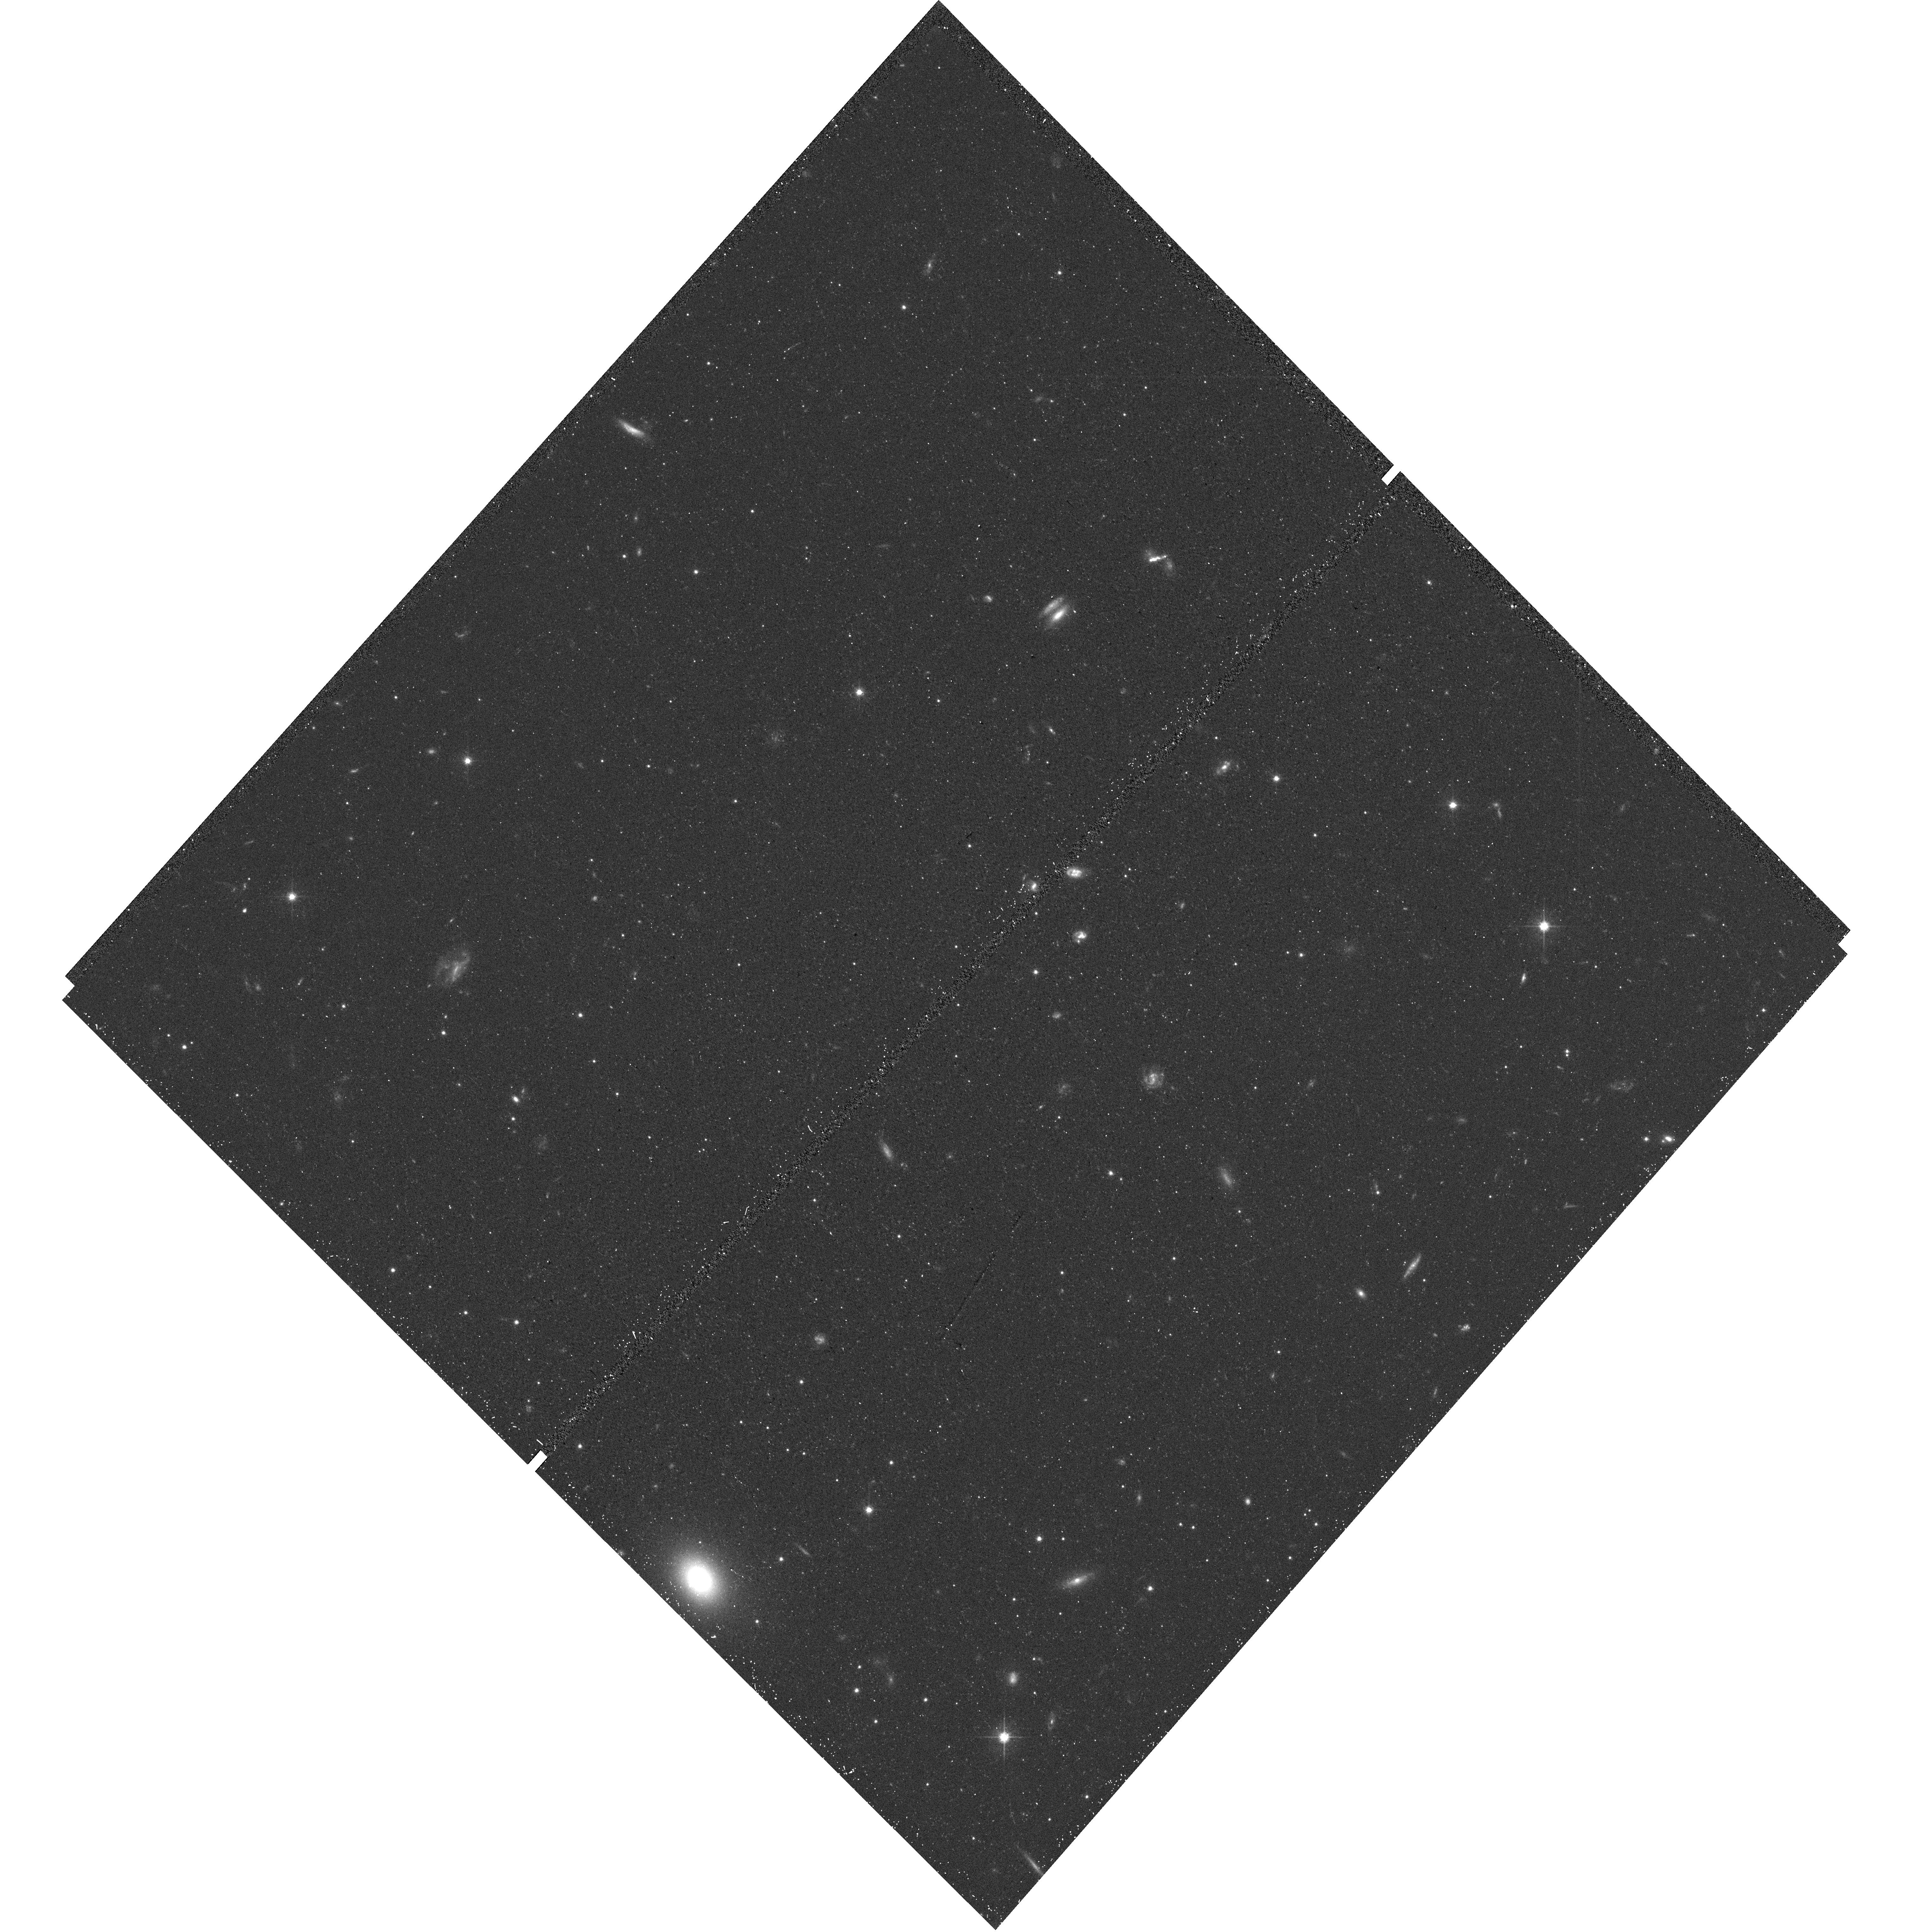
Target: field at RA 53.949°, Dec -54.039°. Instrument: WFC3/UVIS. Filter: F606W. Exposure: 16 min. Observation ID: hst_14766_17_wfc3_uvis_f606w_id9w17

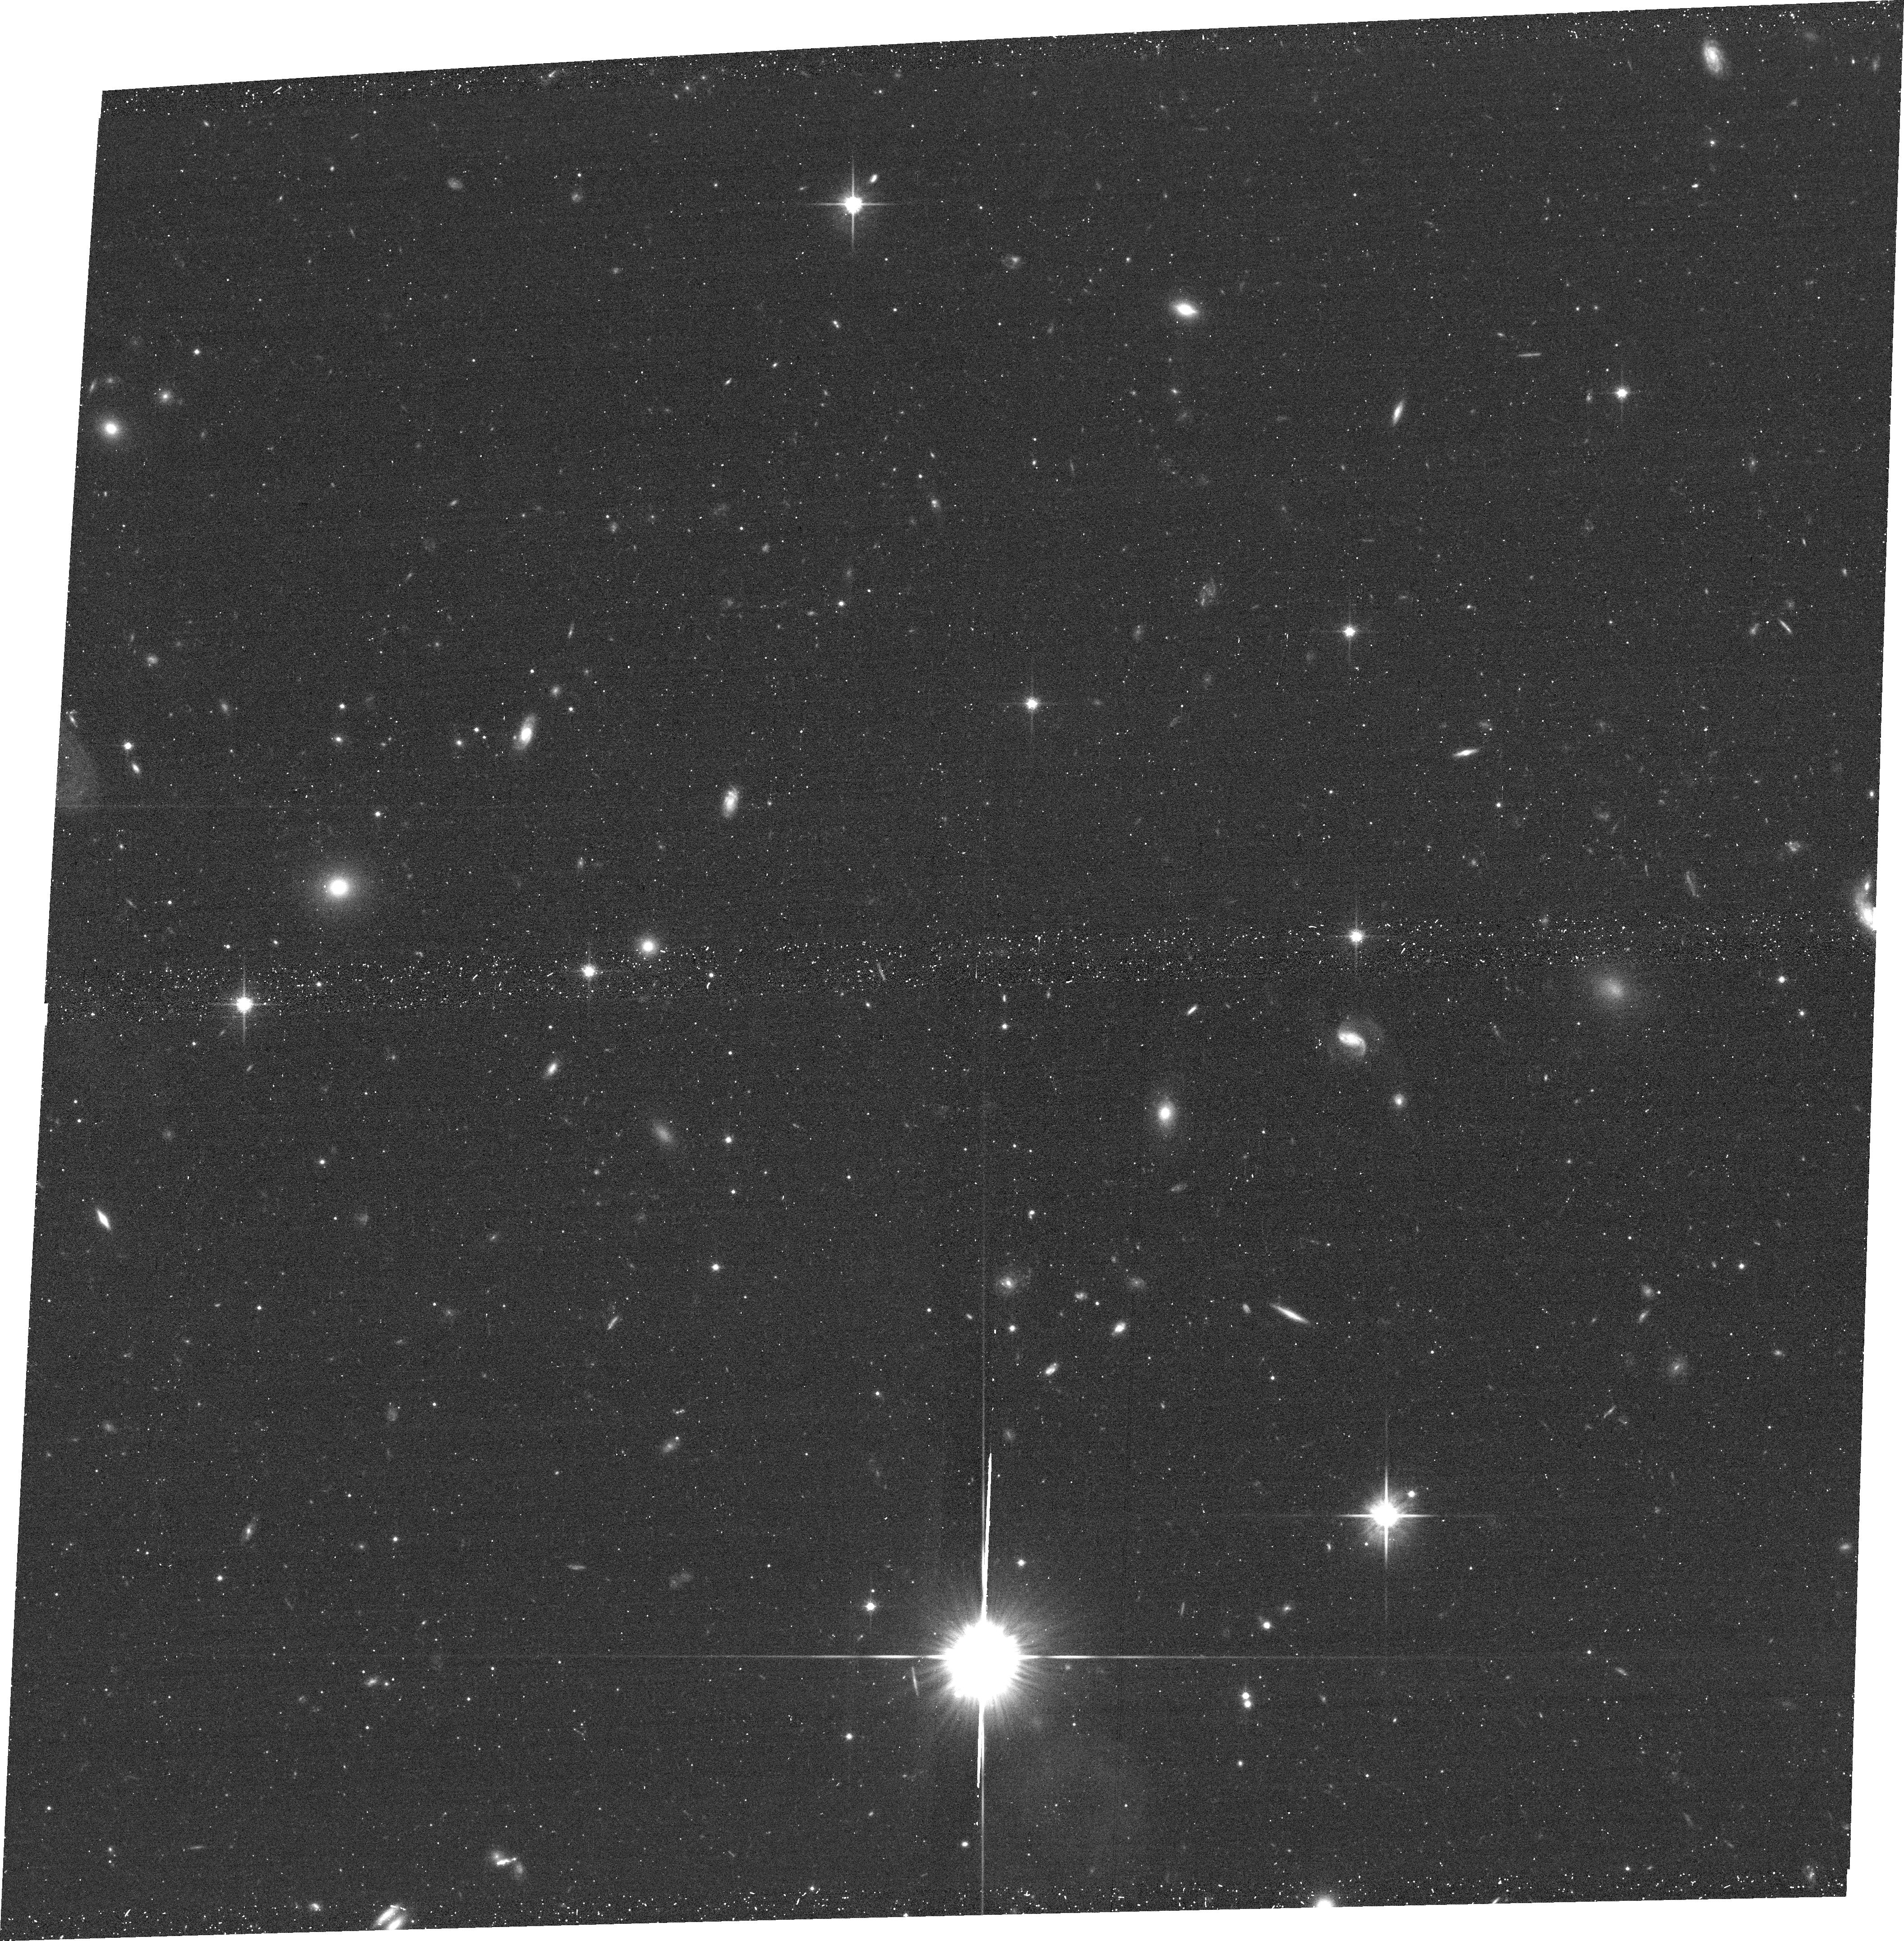
Target: RETICULUM-II. Instrument: ACS/WFC. Filter: F814W. Exposure: 19 min. Observation ID: hst_14766_08_acs_wfc_f814w_jd9w08

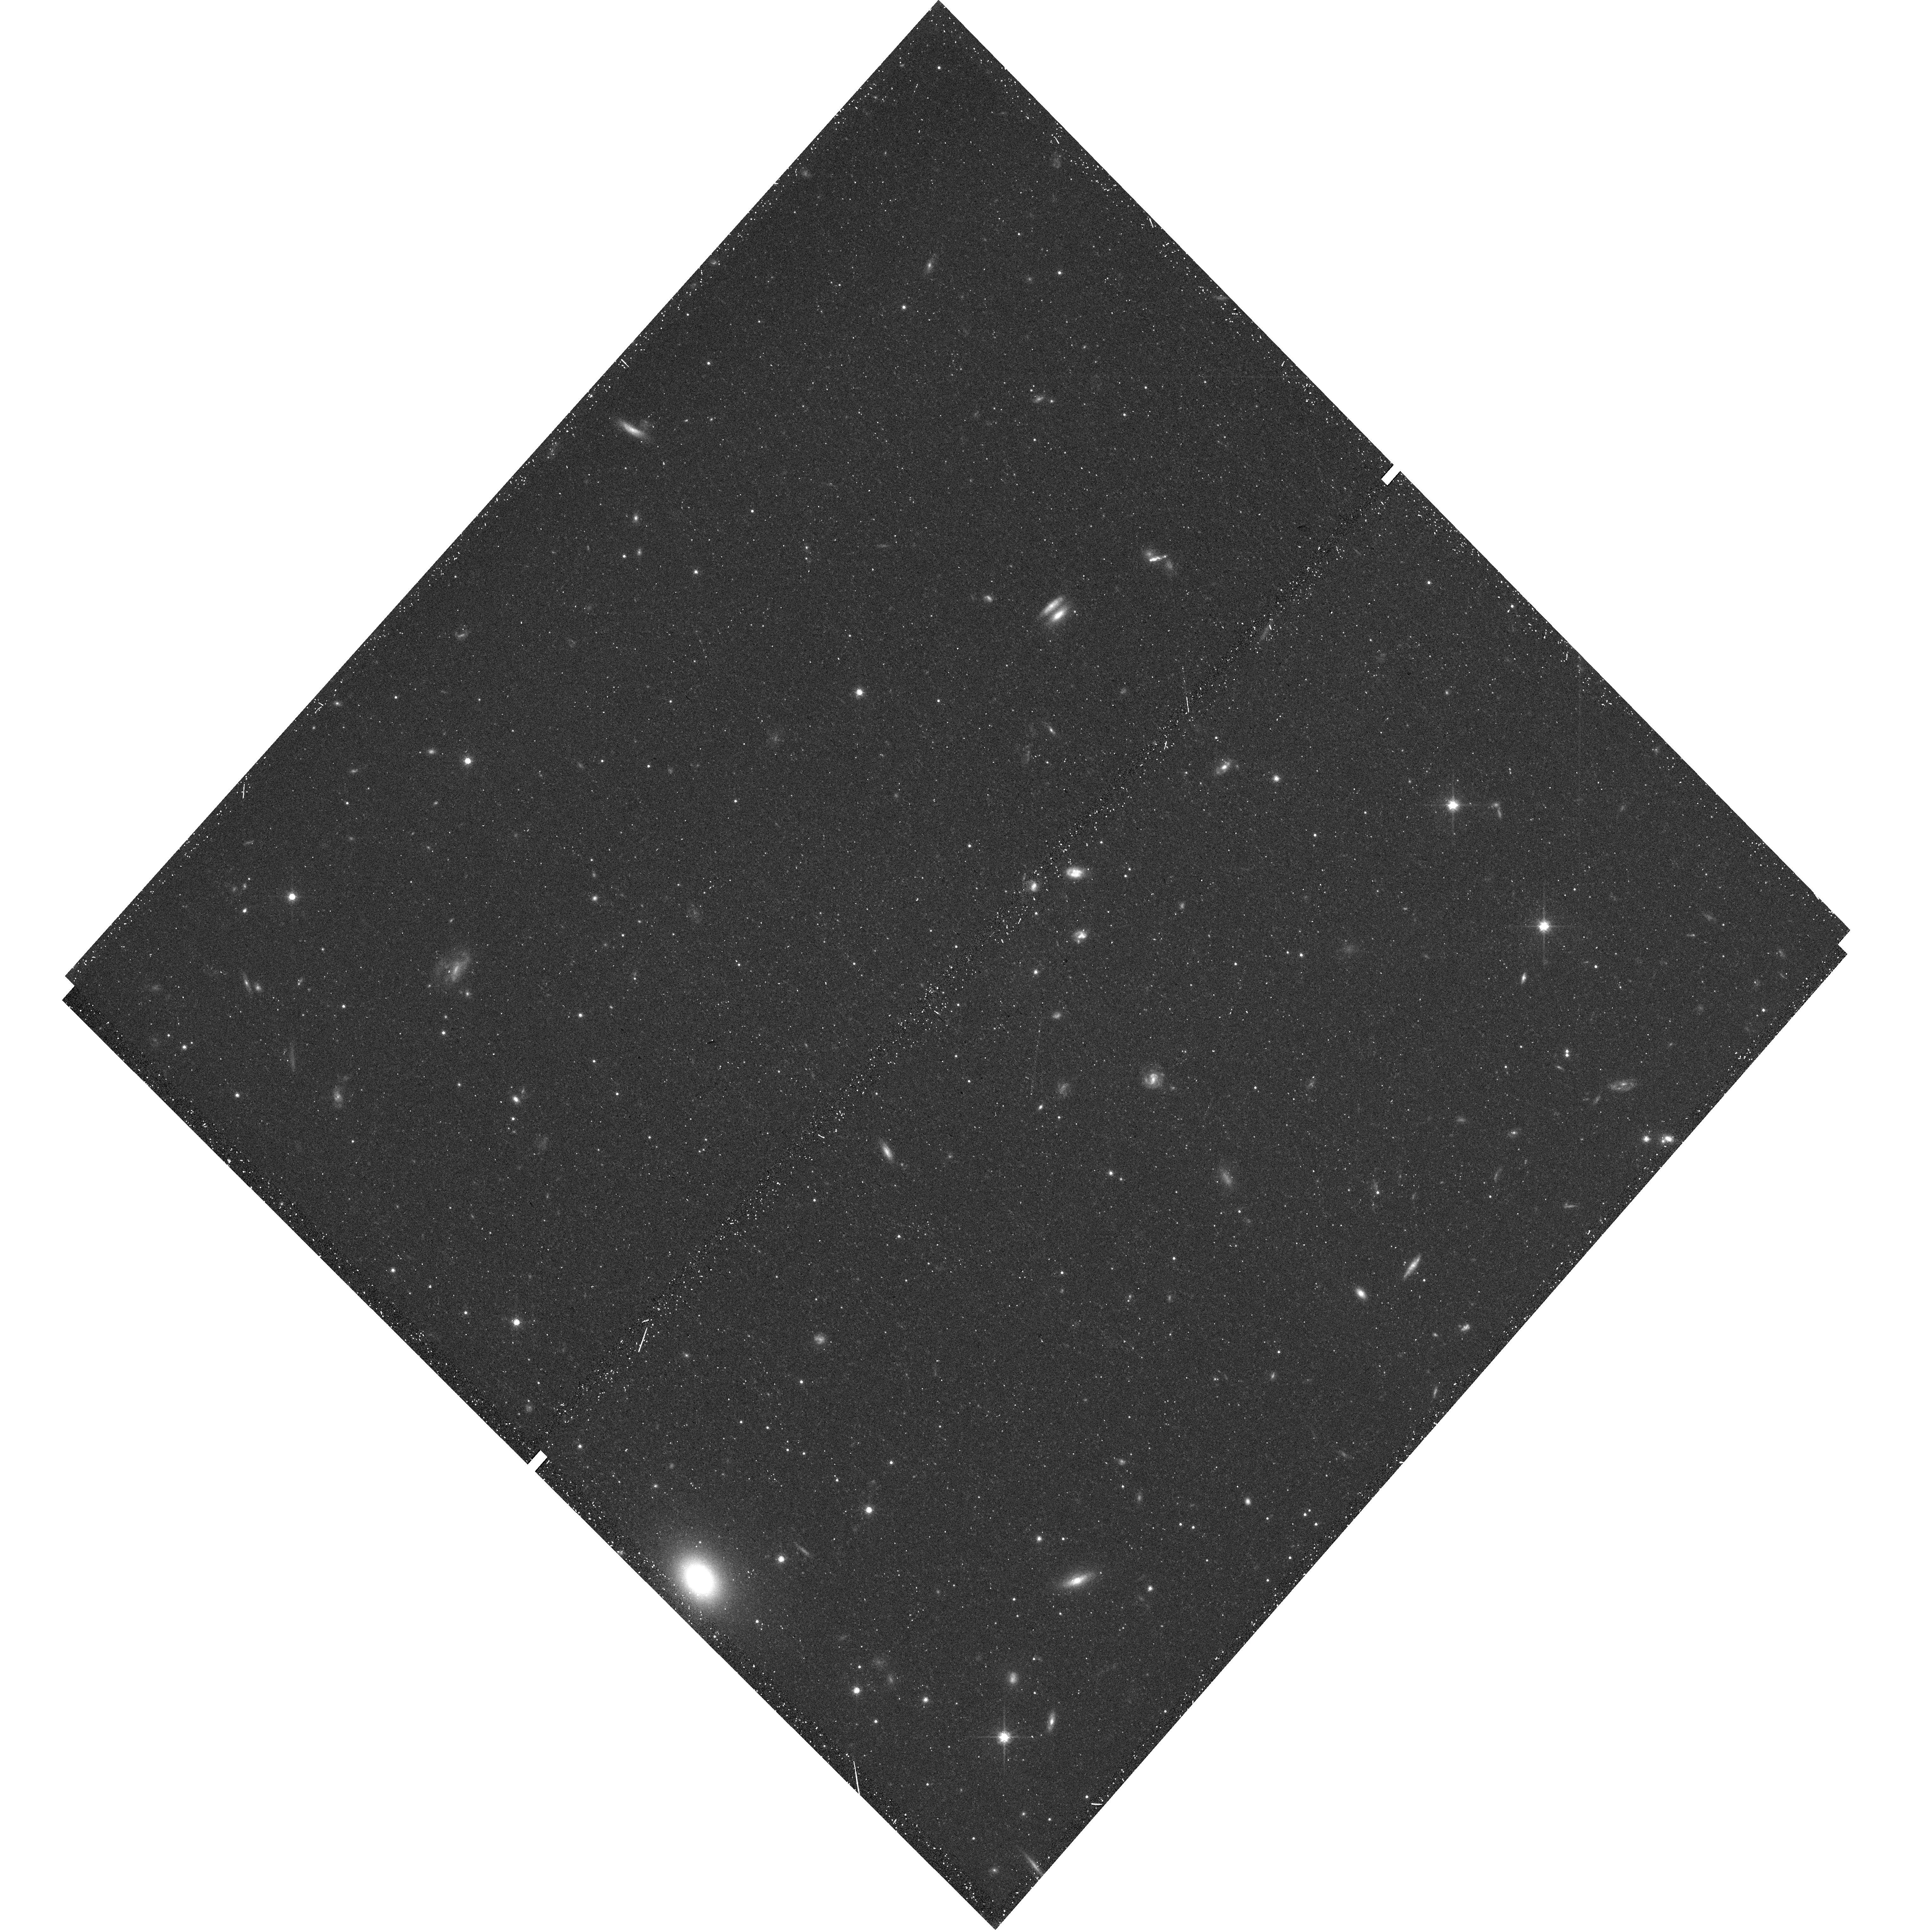
Target: field at RA 53.949°, Dec -54.039°. Instrument: WFC3/UVIS. Filter: F814W. Exposure: 25 min. Observation ID: hst_14766_17_wfc3_uvis_f814w_id9w17

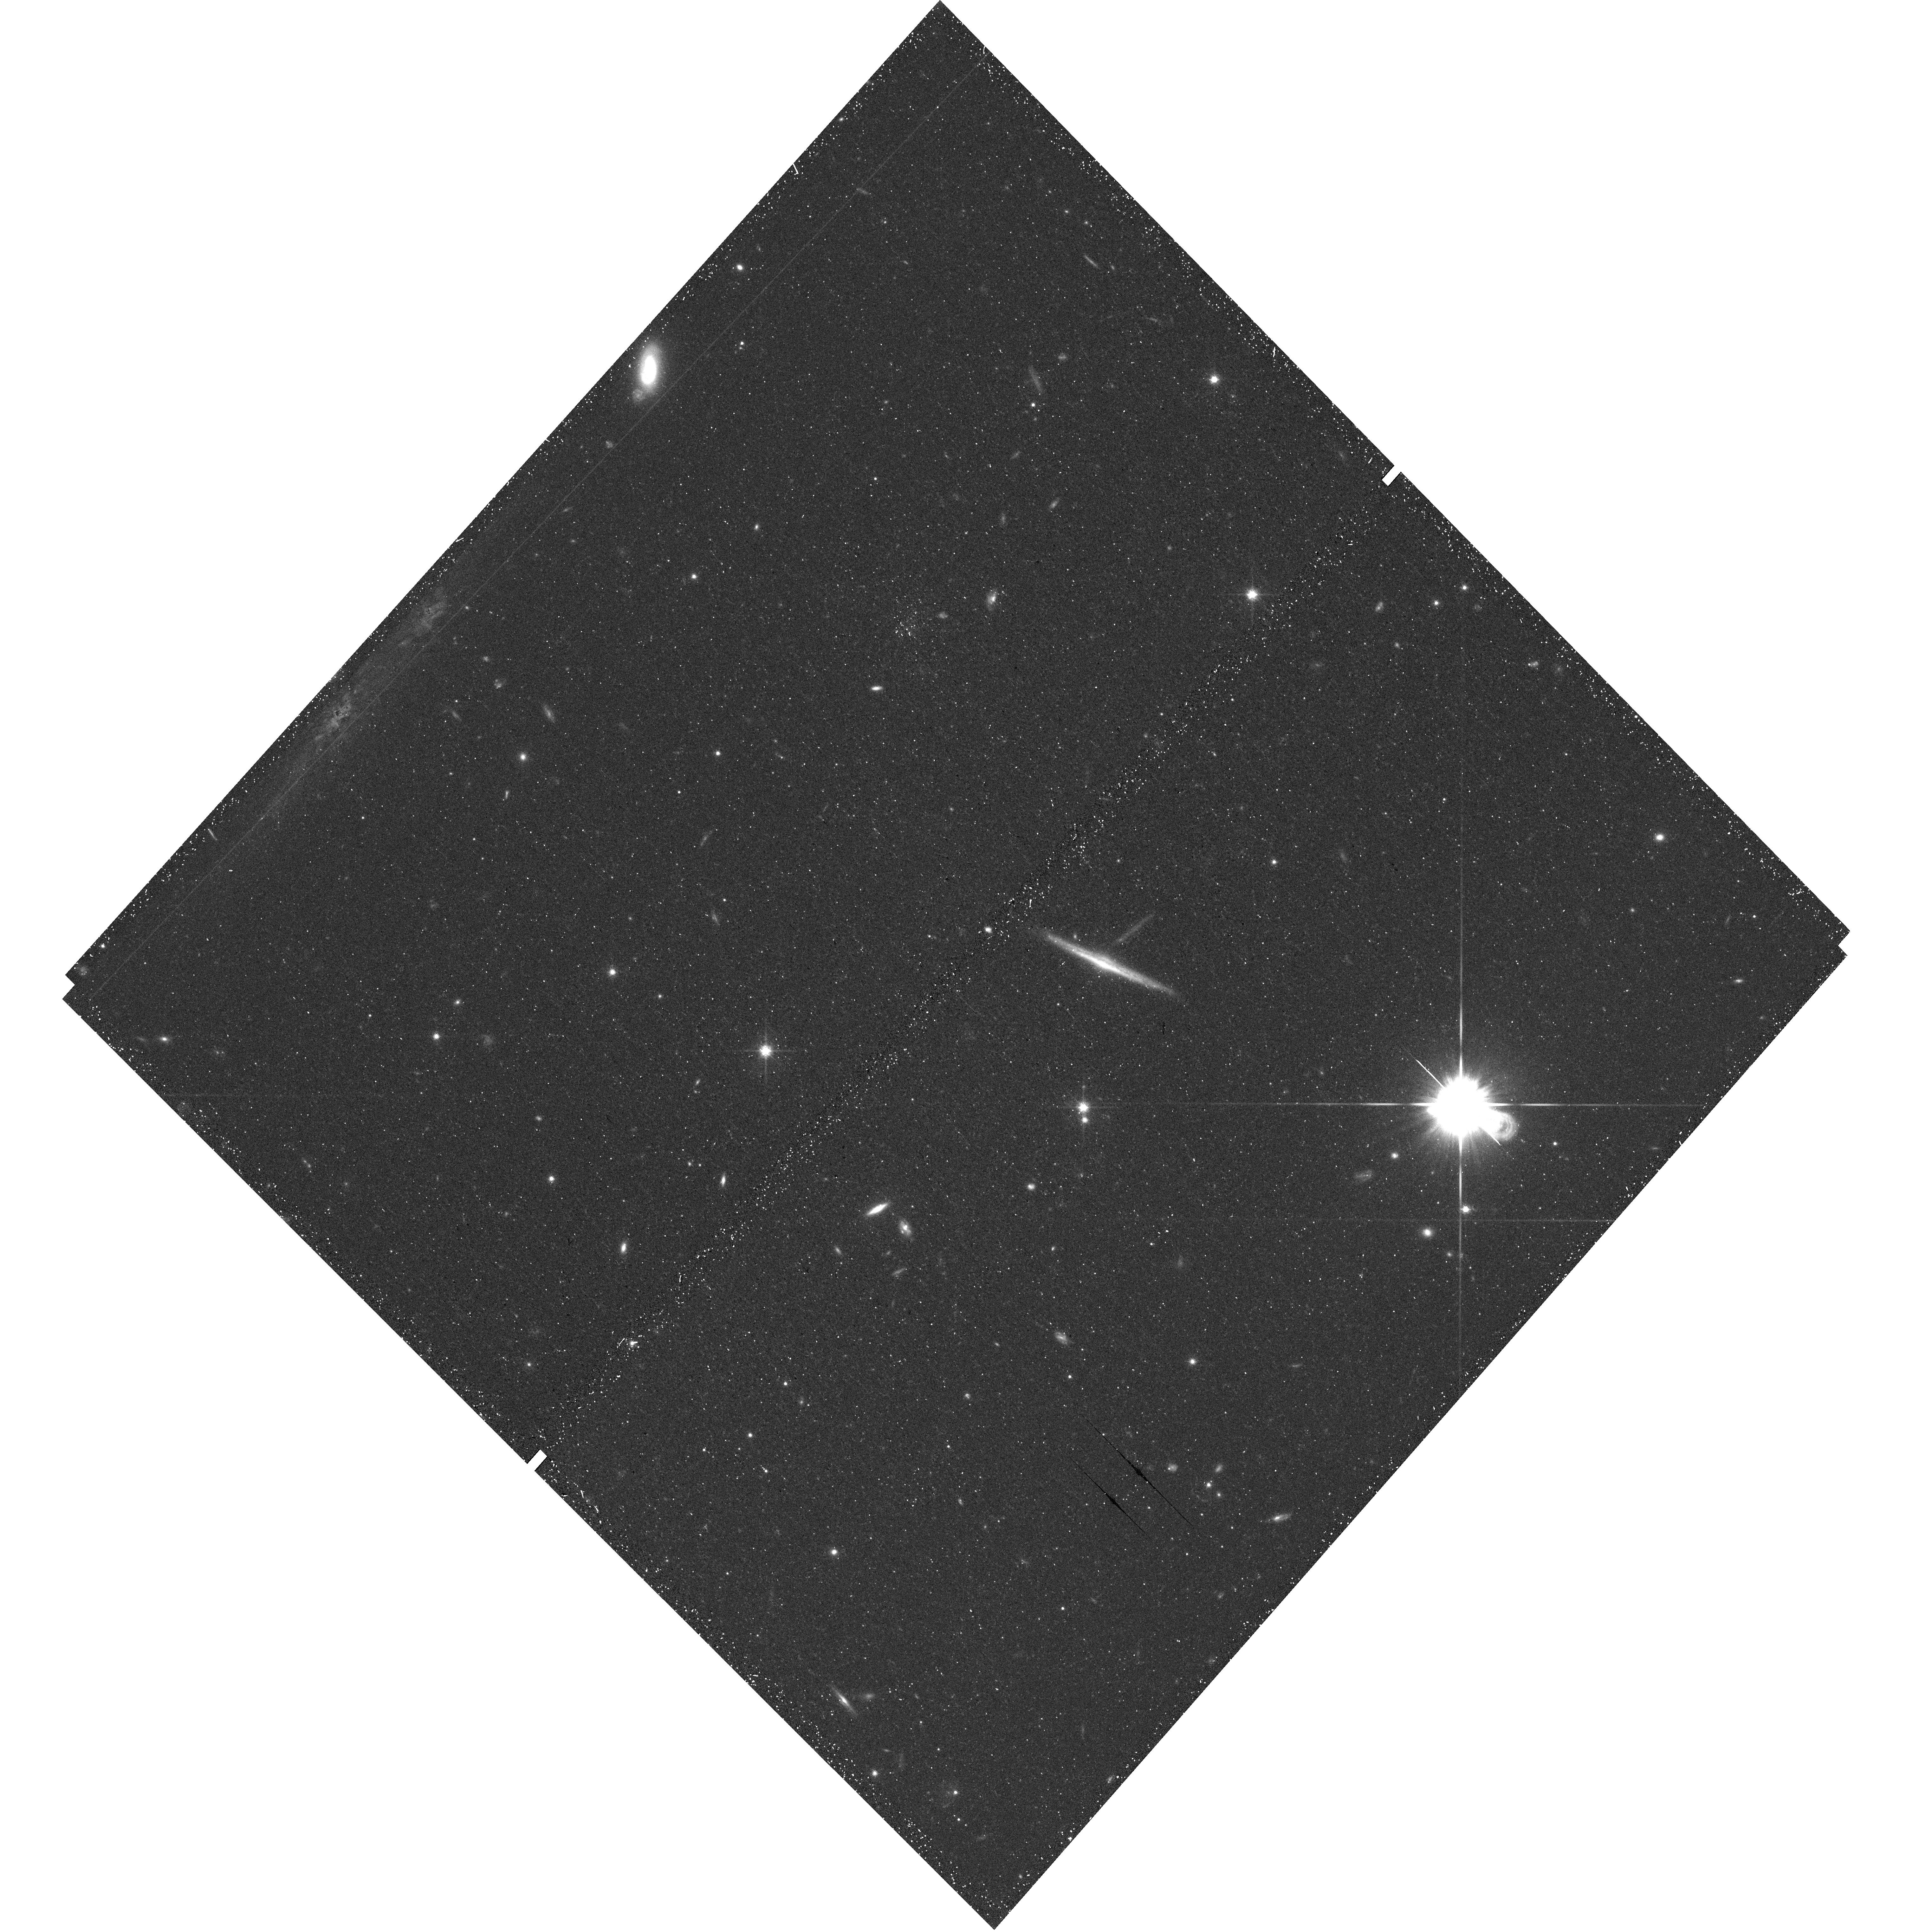
Target: field at RA 54.040°, Dec -53.984°. Instrument: WFC3/UVIS. Filter: F814W. Exposure: 25 min. Observation ID: hst_14766_13_wfc3_uvis_f814w_id9w13

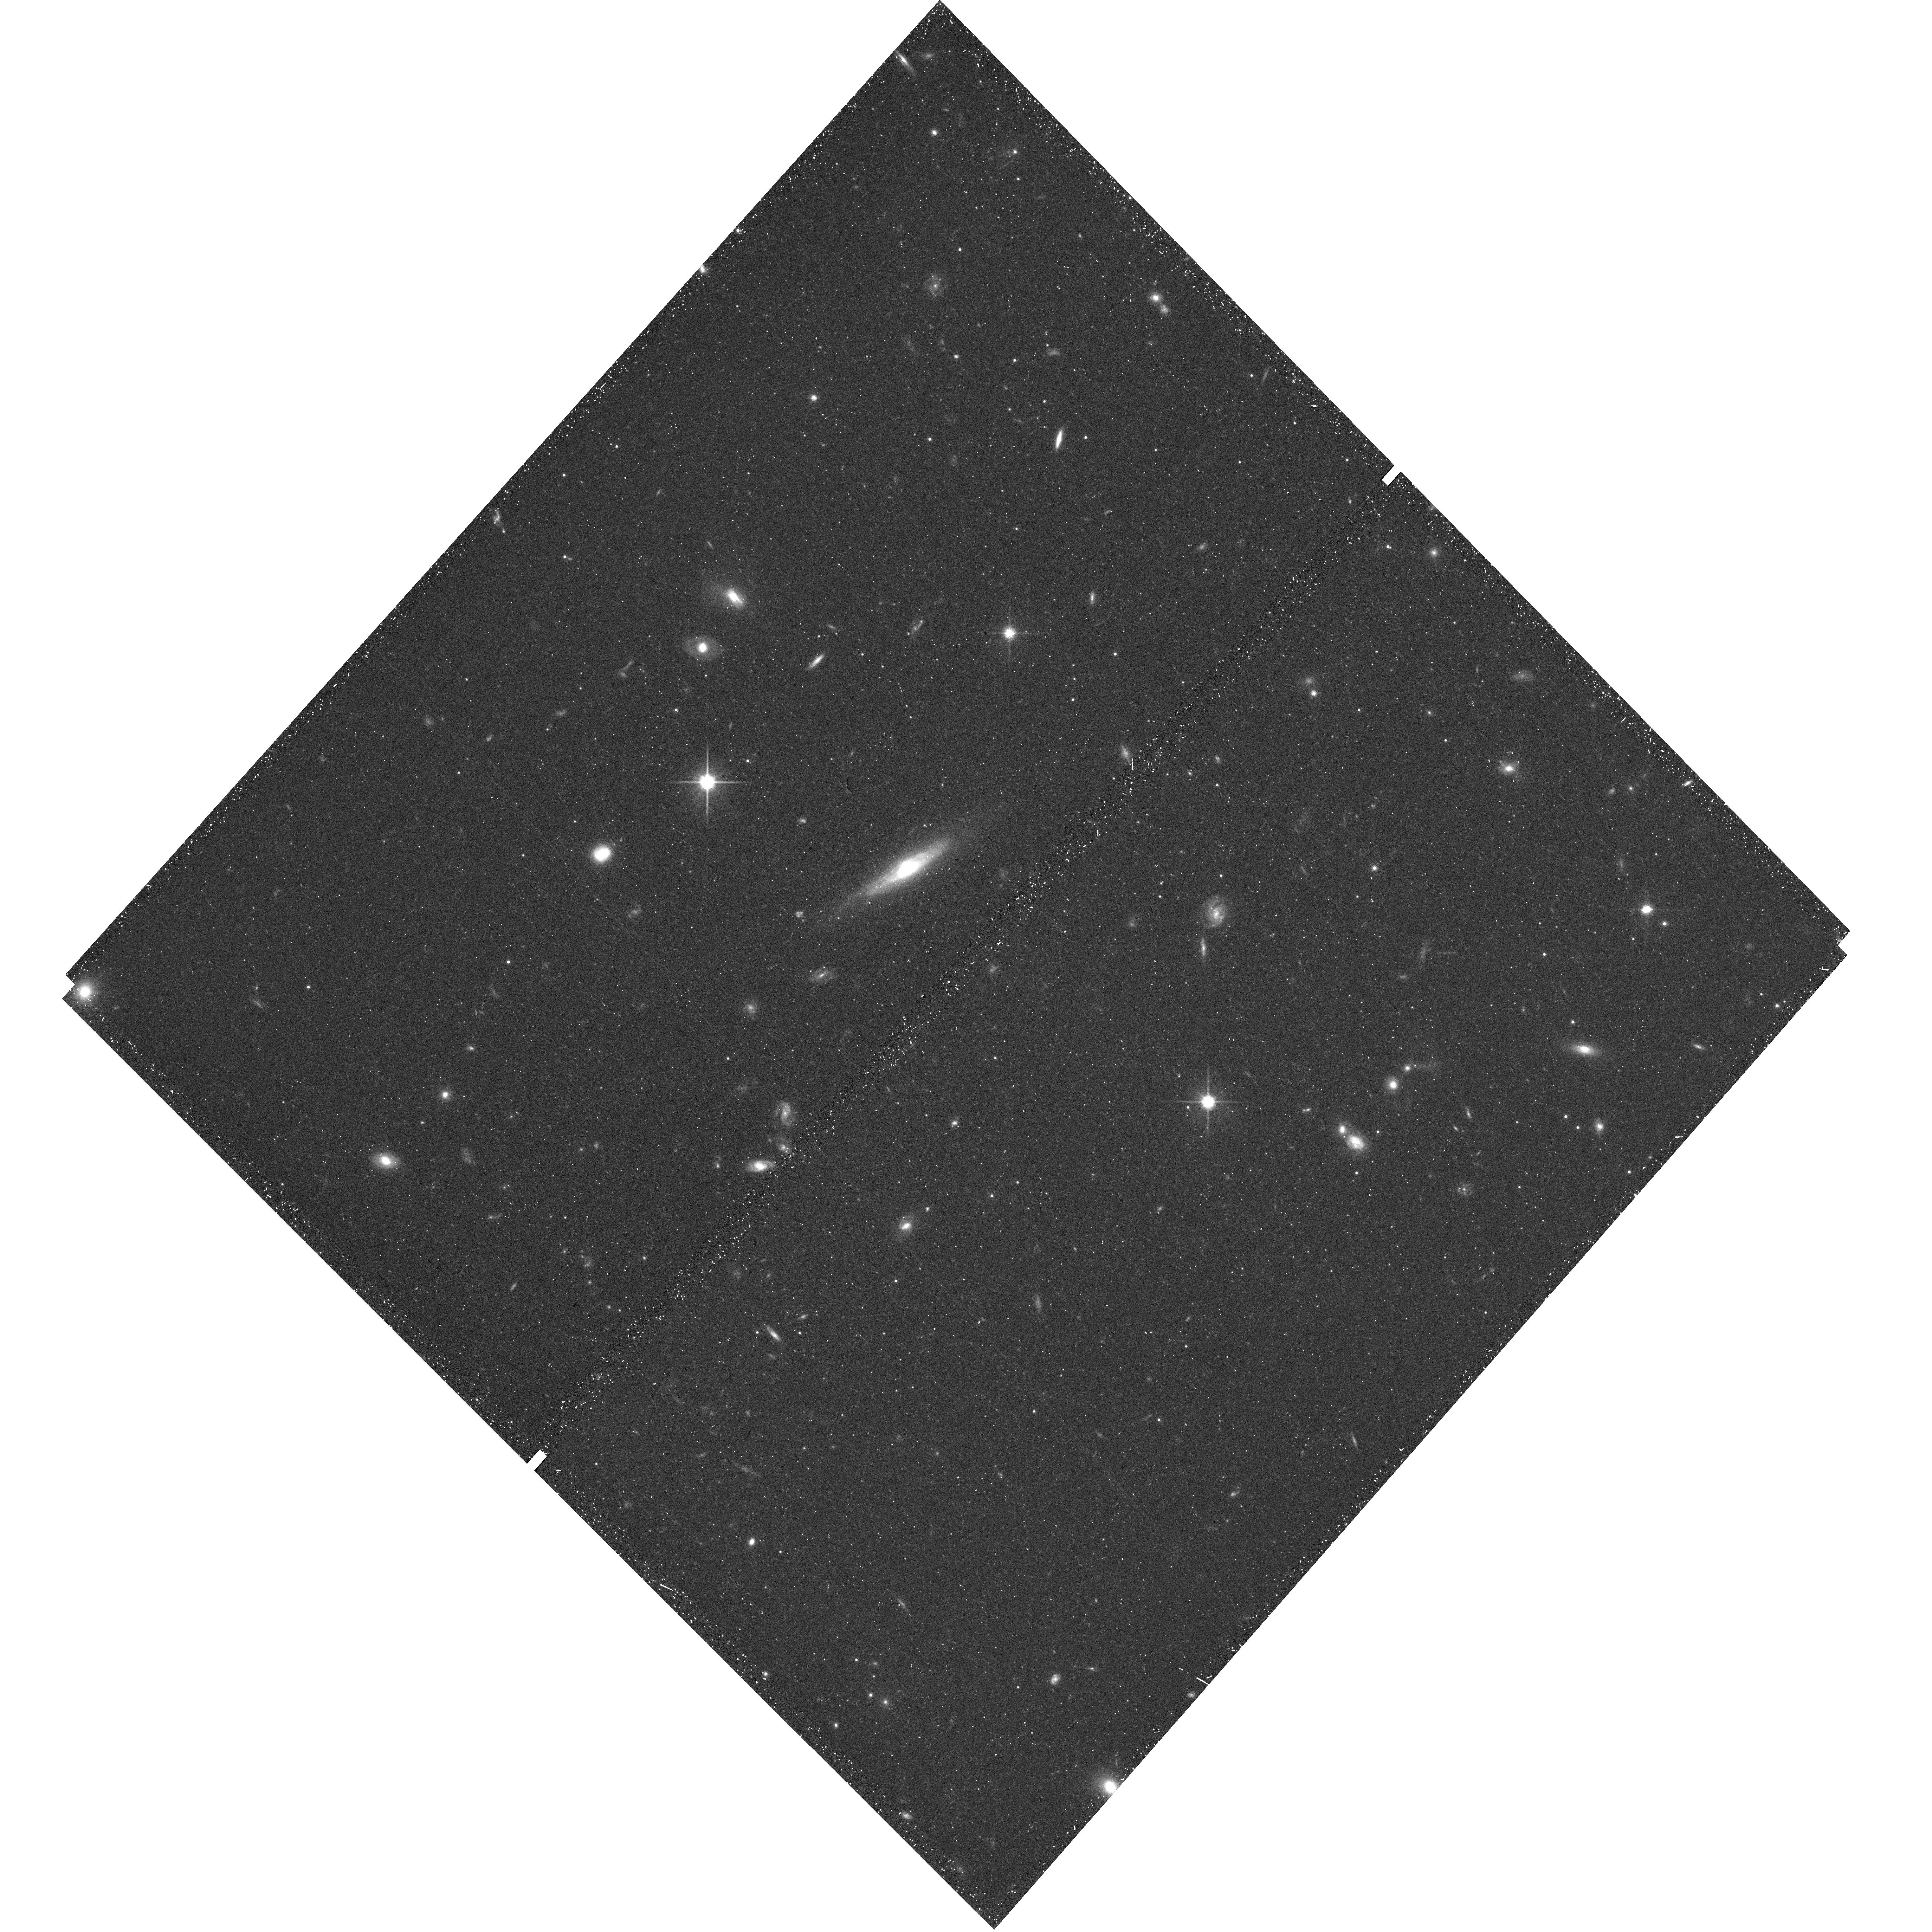
Target: field at RA 54.043°, Dec -54.041°. Instrument: WFC3/UVIS. Filter: F814W. Exposure: 25 min. Observation ID: hst_14766_18_wfc3_uvis_f814w_id9w18

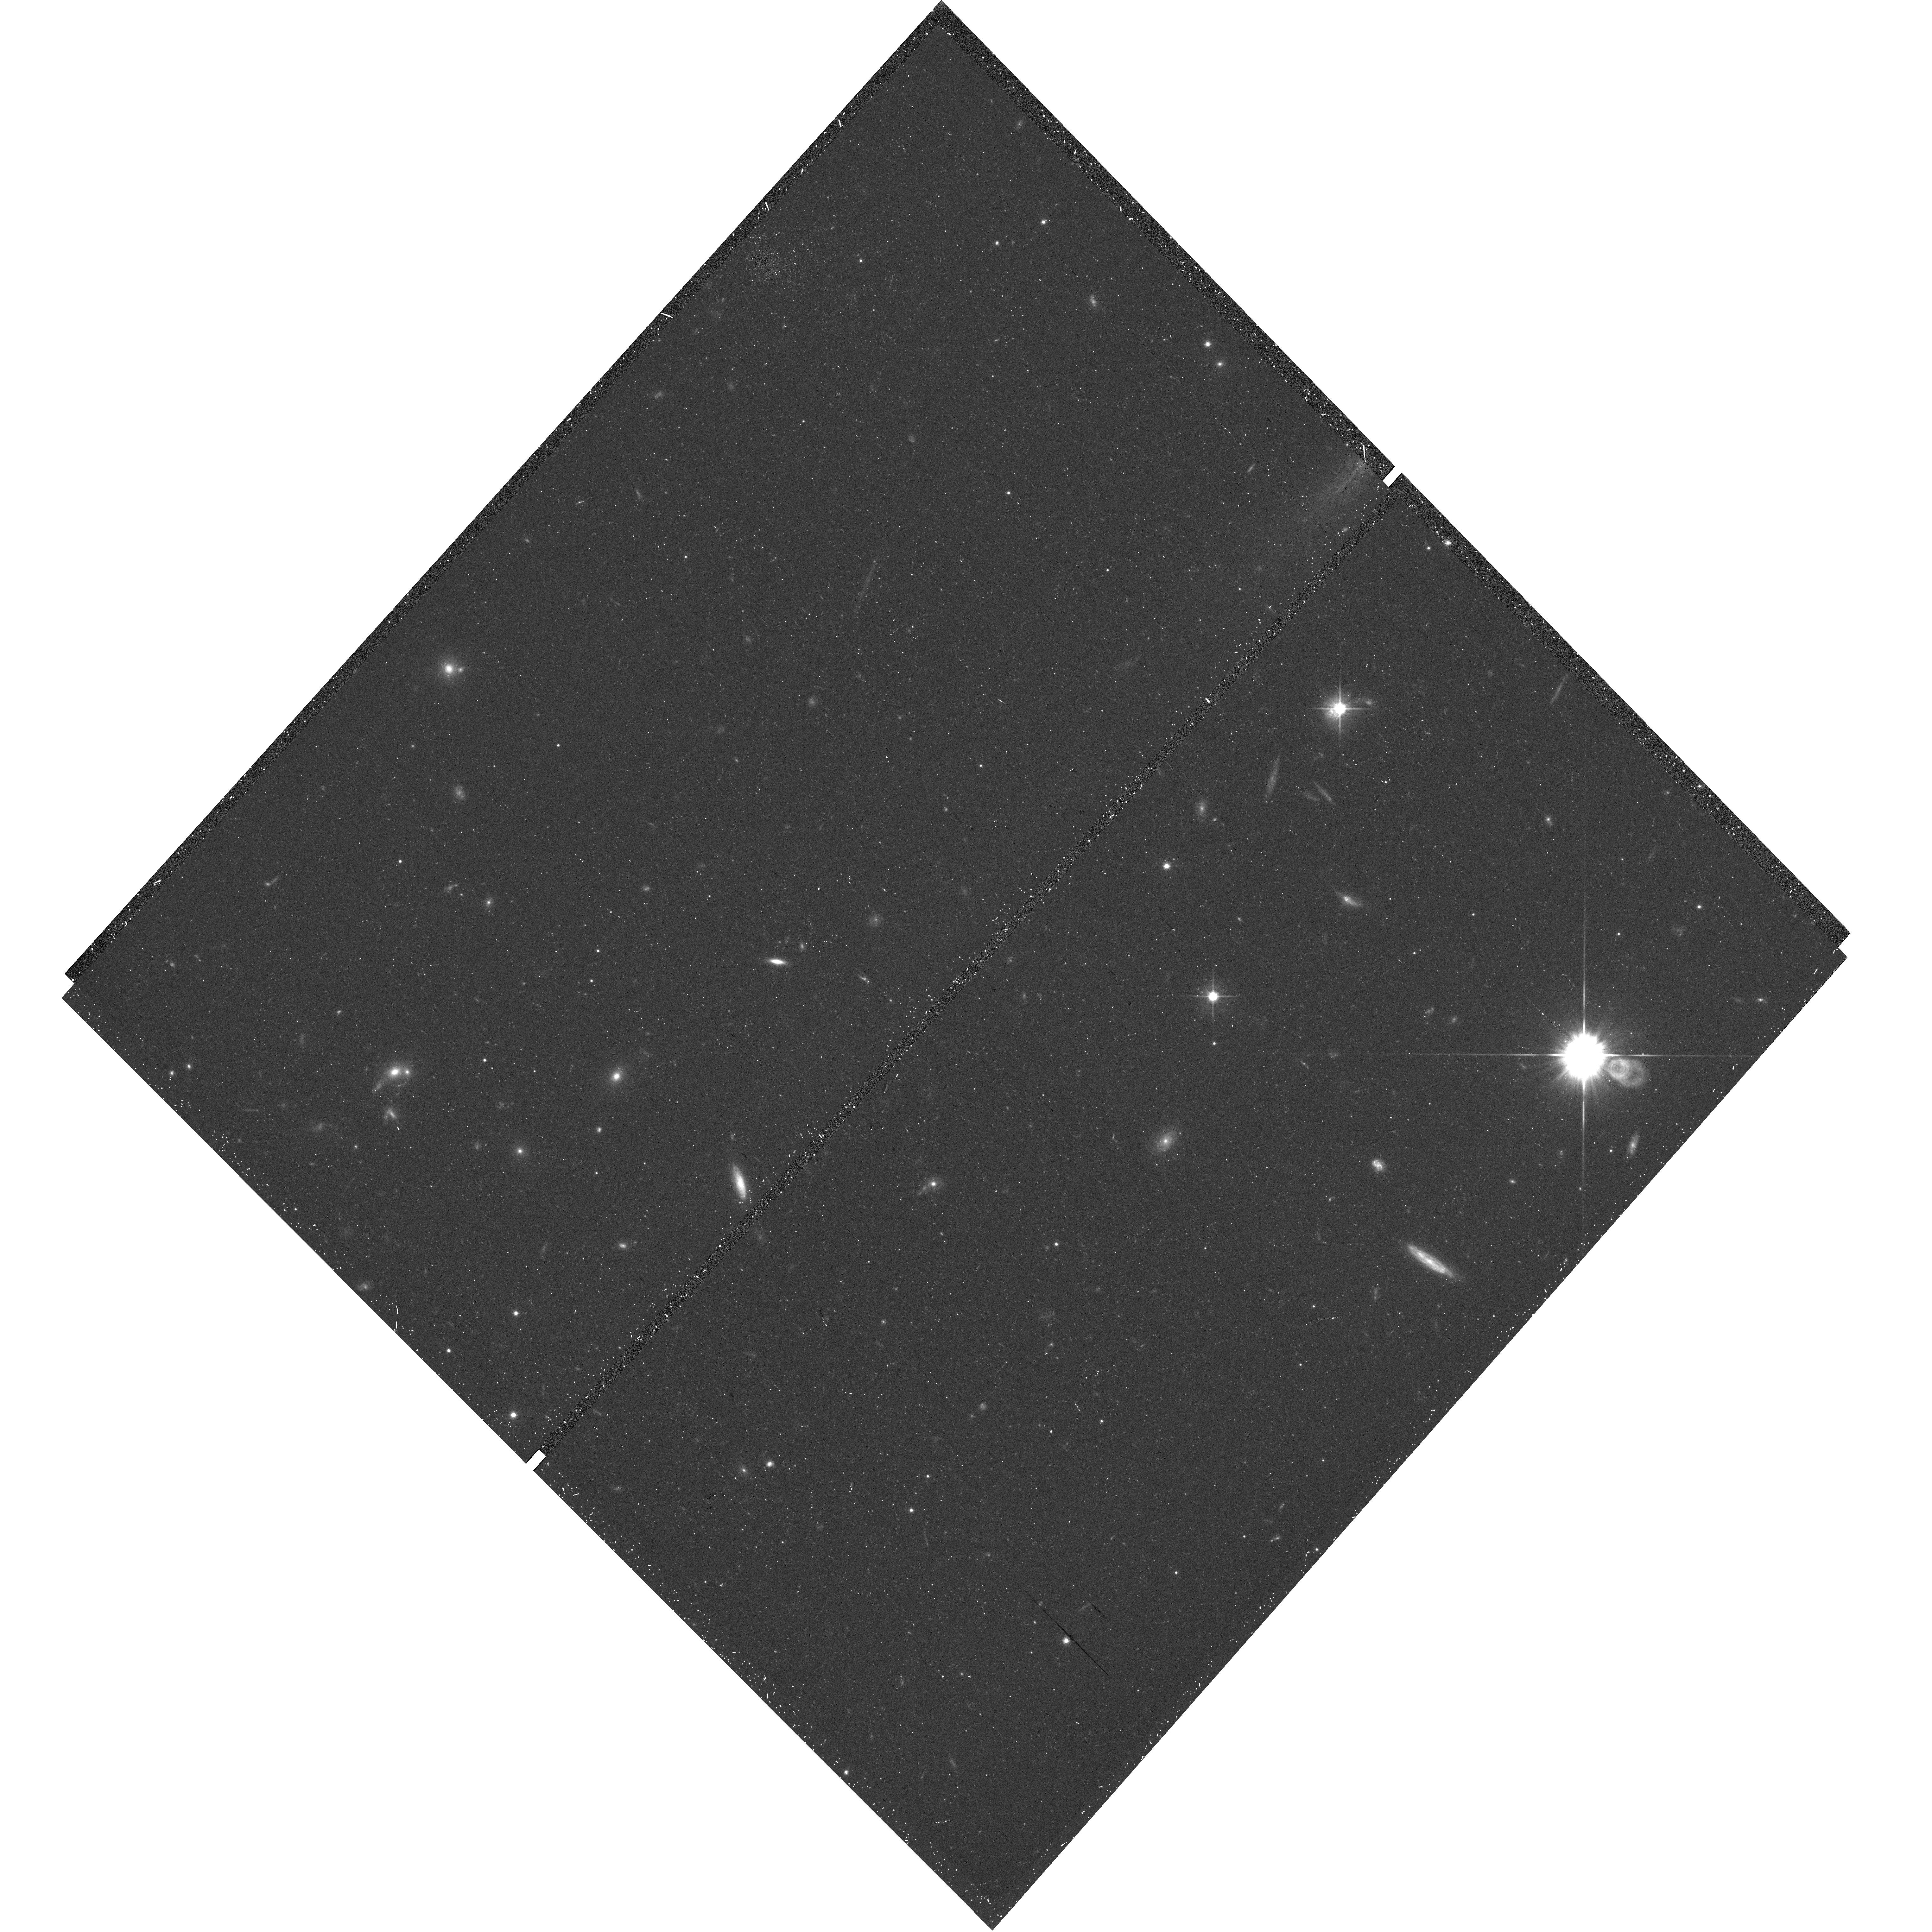
Target: field at RA 54.134°, Dec -53.985°. Instrument: WFC3/UVIS. Filter: F606W. Exposure: 16 min. Observation ID: hst_14766_14_wfc3_uvis_f606w_id9w14

ACS Imaging of the Ultra-Faint Dwarf Galaxy Reticulum II: Age-Dating a Unique Nucleosynthetic Event (PI: Simon, Joshua D.)

Recent chemical abundance measurements show that ~80% of the stars in the ultra-faint Milky Way satellite Reticulum II contain >100 times more r-process elements than stars in any other ultra-faint dwarf. These heavy elements must have been synthesized early in the formation history of Ret II in a single event that produced ~0.003 solar masses of r-process nuclei. The best explanation for these results is that a rare neutron star merger occurred in Ret II 12-13 Gyr ago. We propose HST/ACS imaging of Ret II to derive its star formation history, which will place new constraints on the origin of r-process elements in the galaxy. These measurements will be on the same photometric system as previous studies, enabling a careful comparison of the mean age and duration of star formation of Ret II and other ultra-faint dwarfs. We will determine whether the timing of the r-process enrichment is consistent with a neutron star merger, model the chemical evolution of Ret II, and set the stage for a comparison of the star formation and radioactive decay timescales of the system.